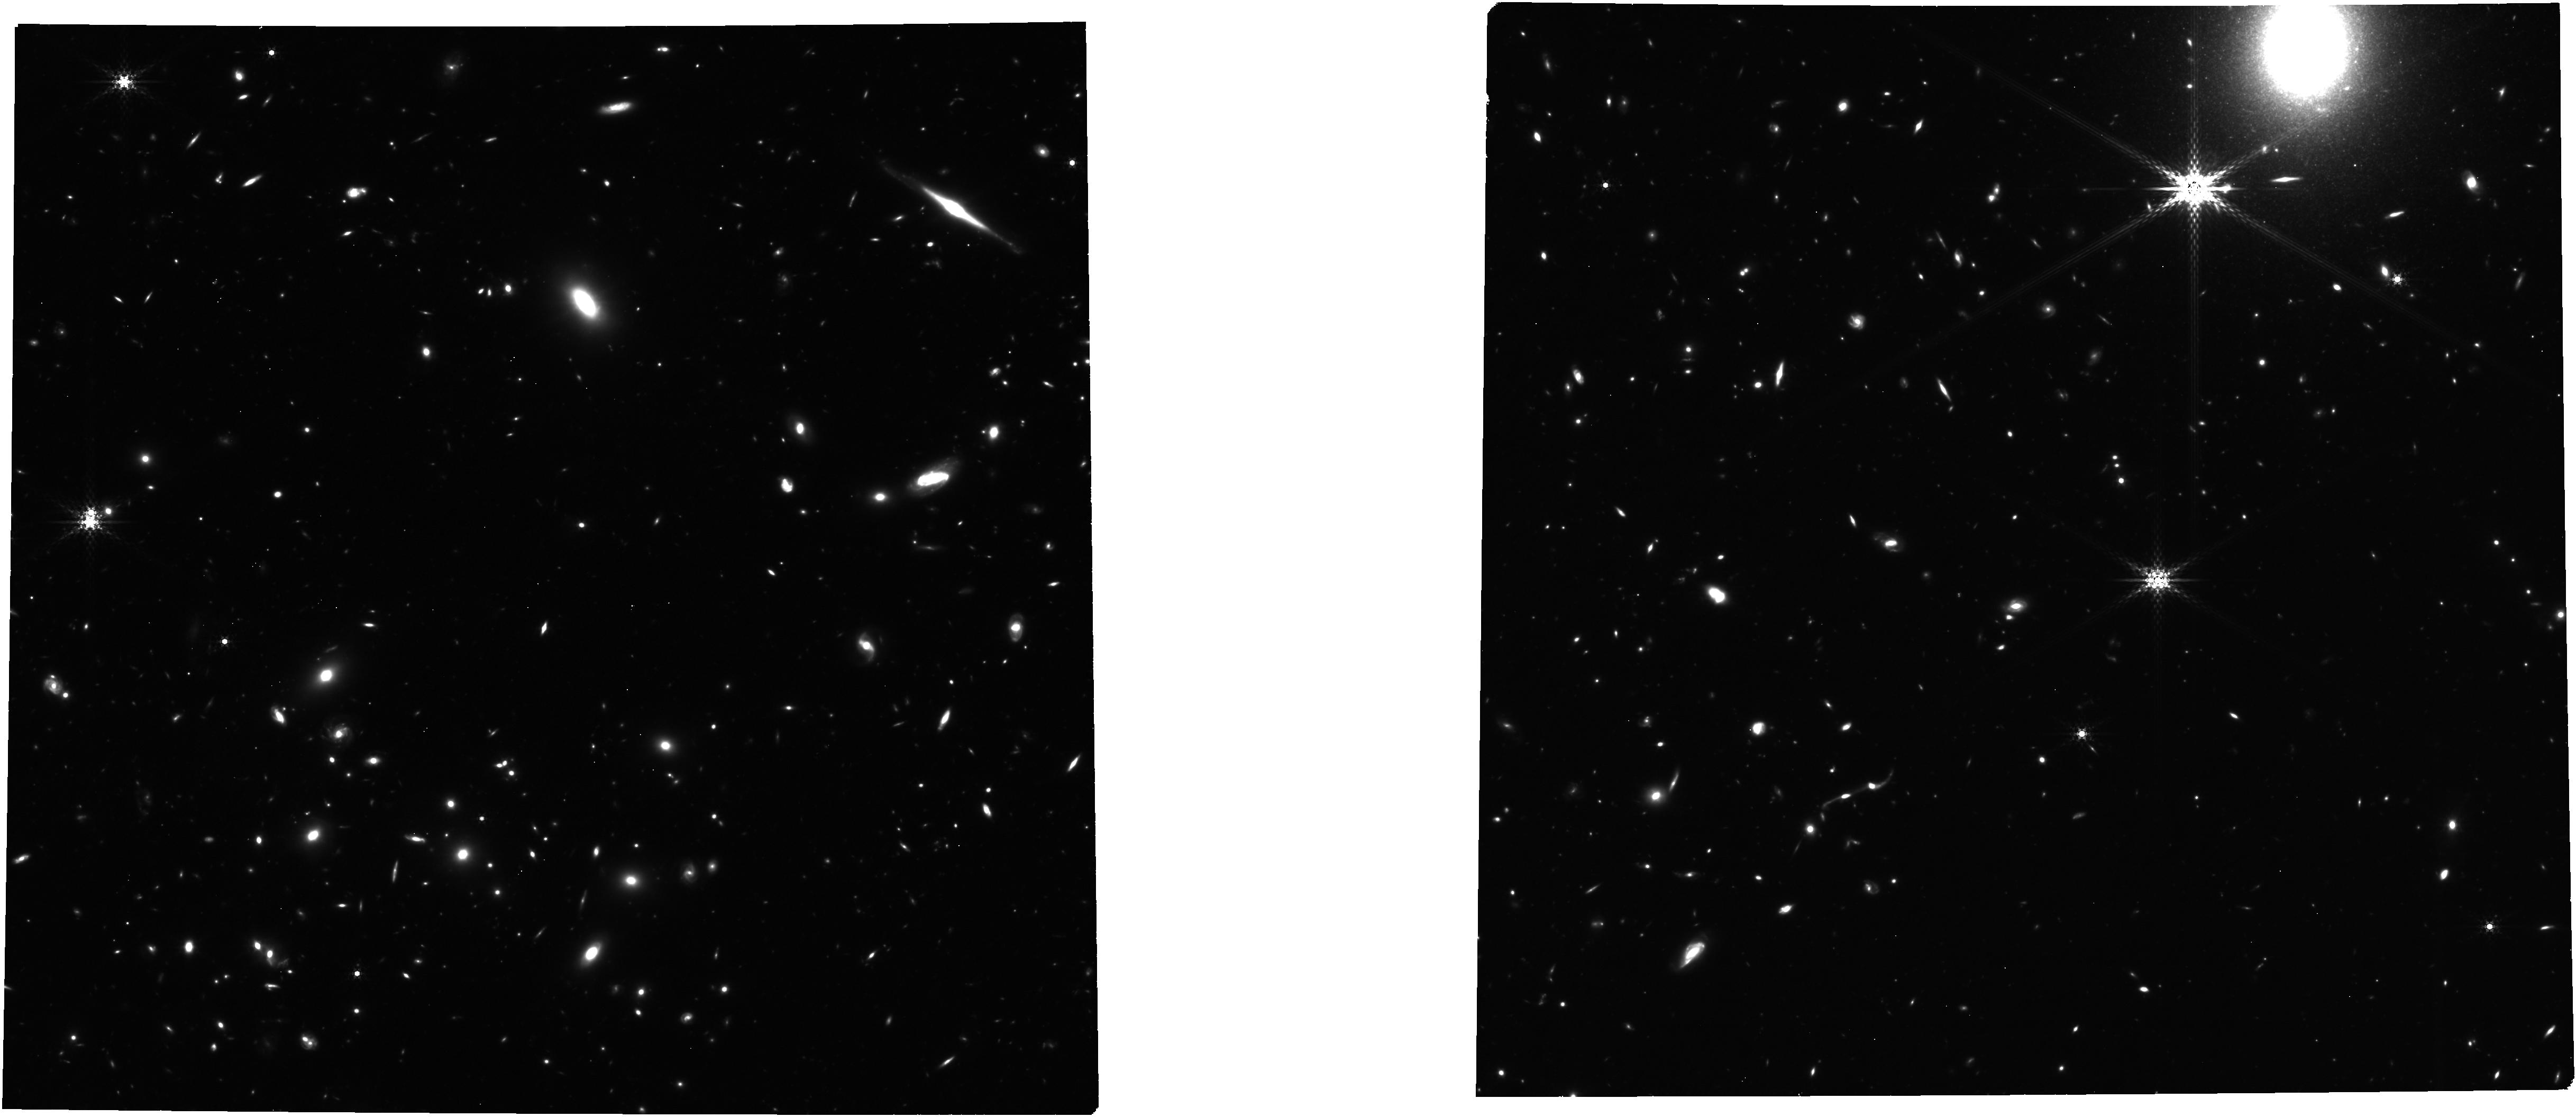
Target: BLUEJAY-MASTER-SOUTH-NEW
Instrument: NIRCAM
Filter: F410M
Exposure: 6.3 h
Observation ID: jw05427-o002_t004_nircam_clear-f410m

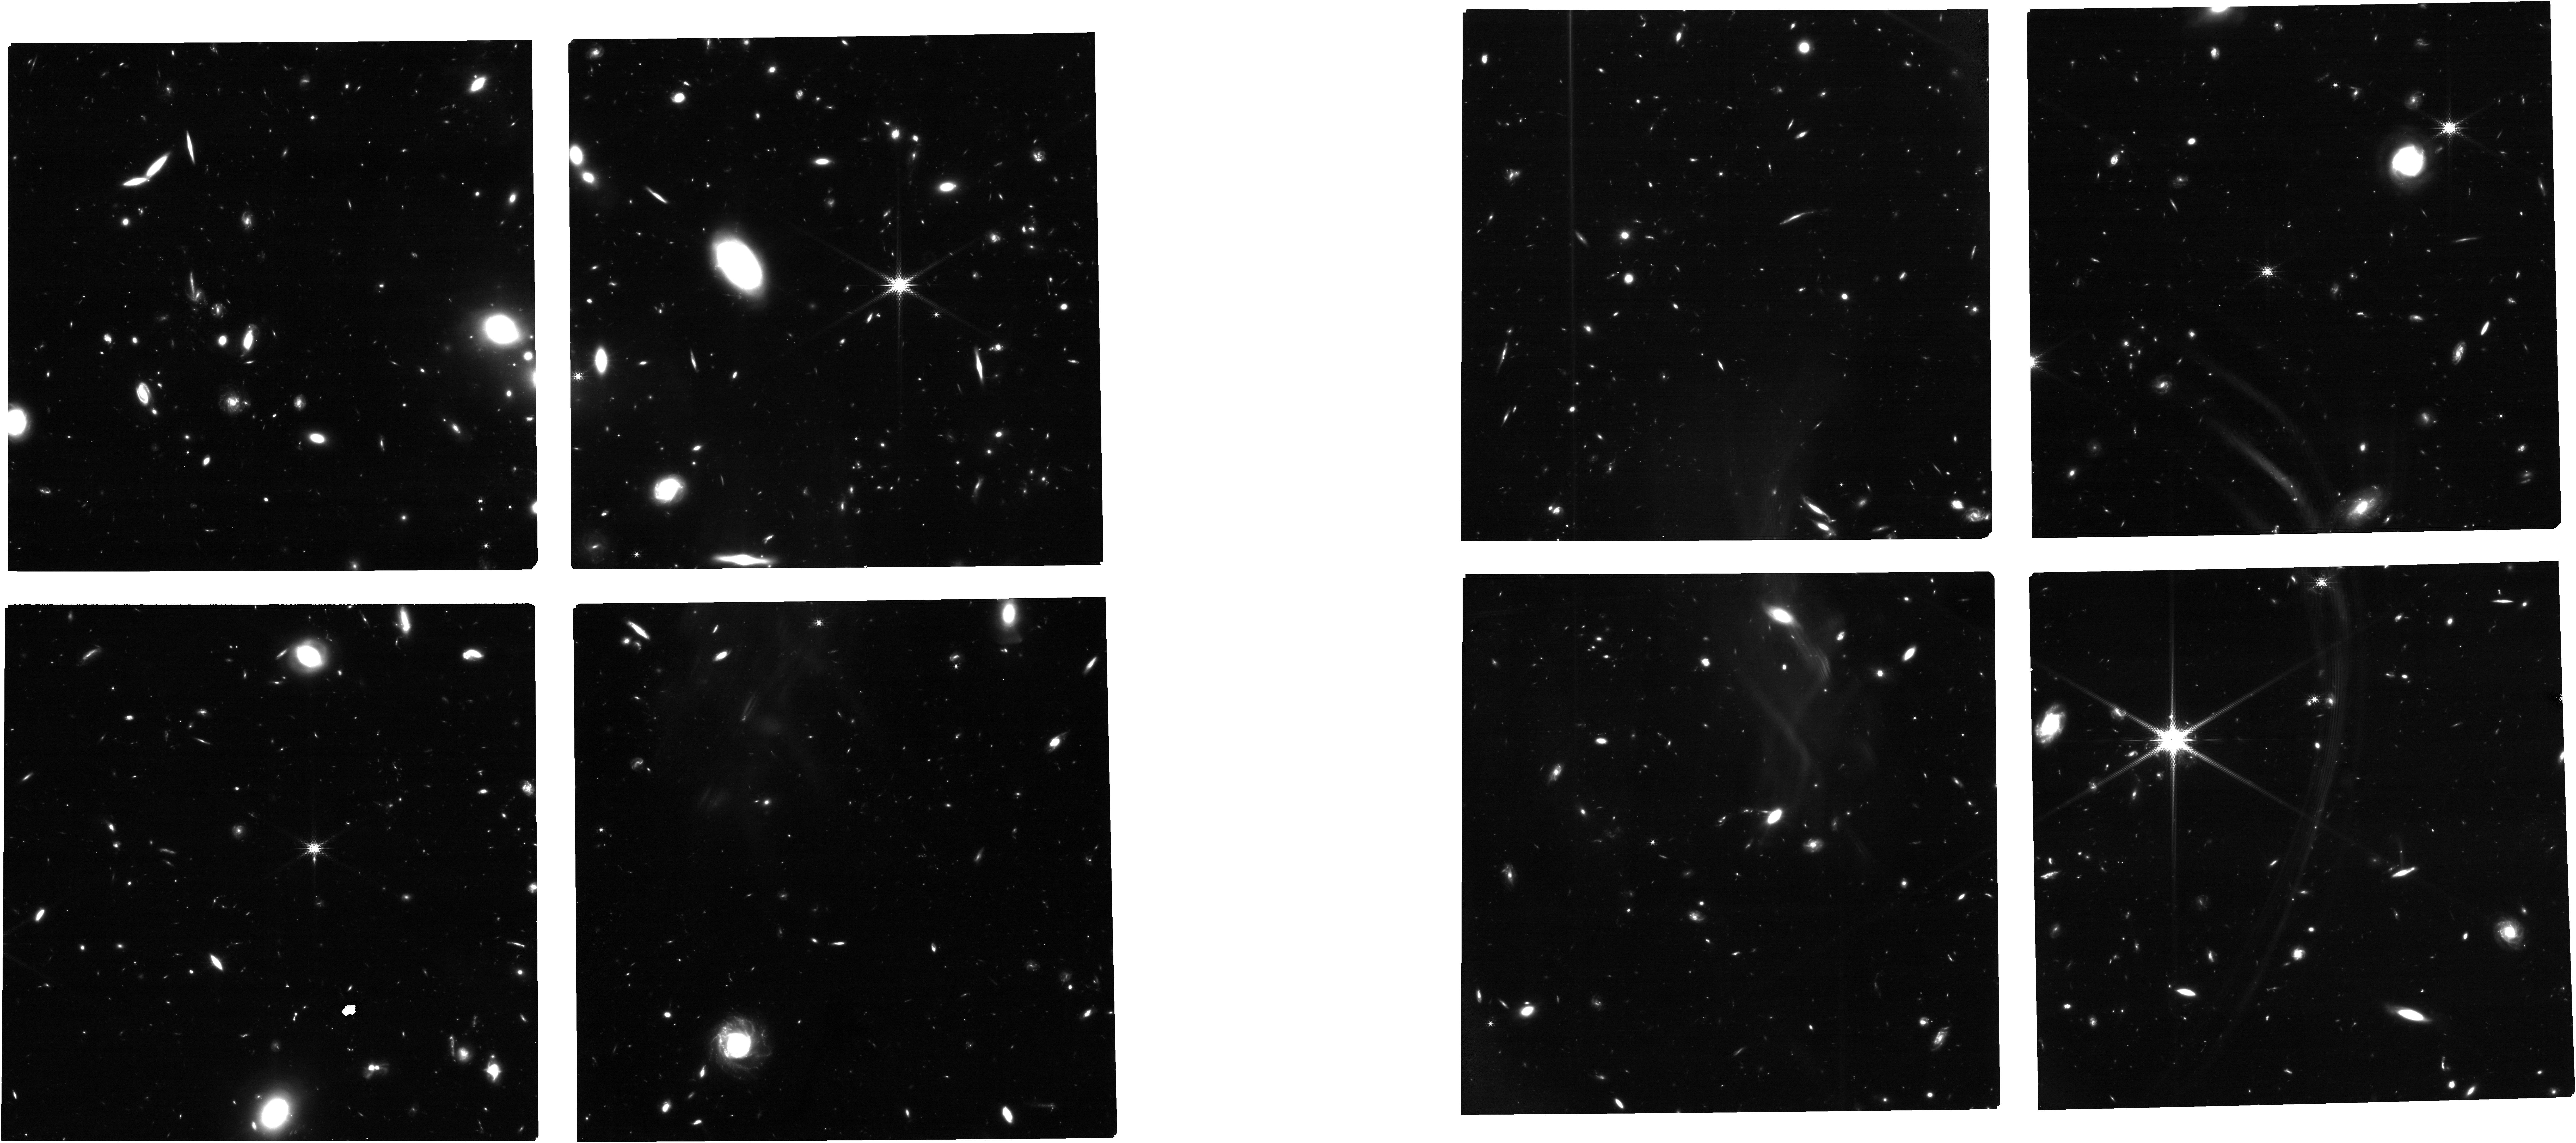
Target: BLUEJAY-MASTER-NORTH-NEW
Instrument: NIRCAM
Filter: F182M
Exposure: 6.3 h
Observation ID: jw05427-o001_t003_nircam_clear-f182m

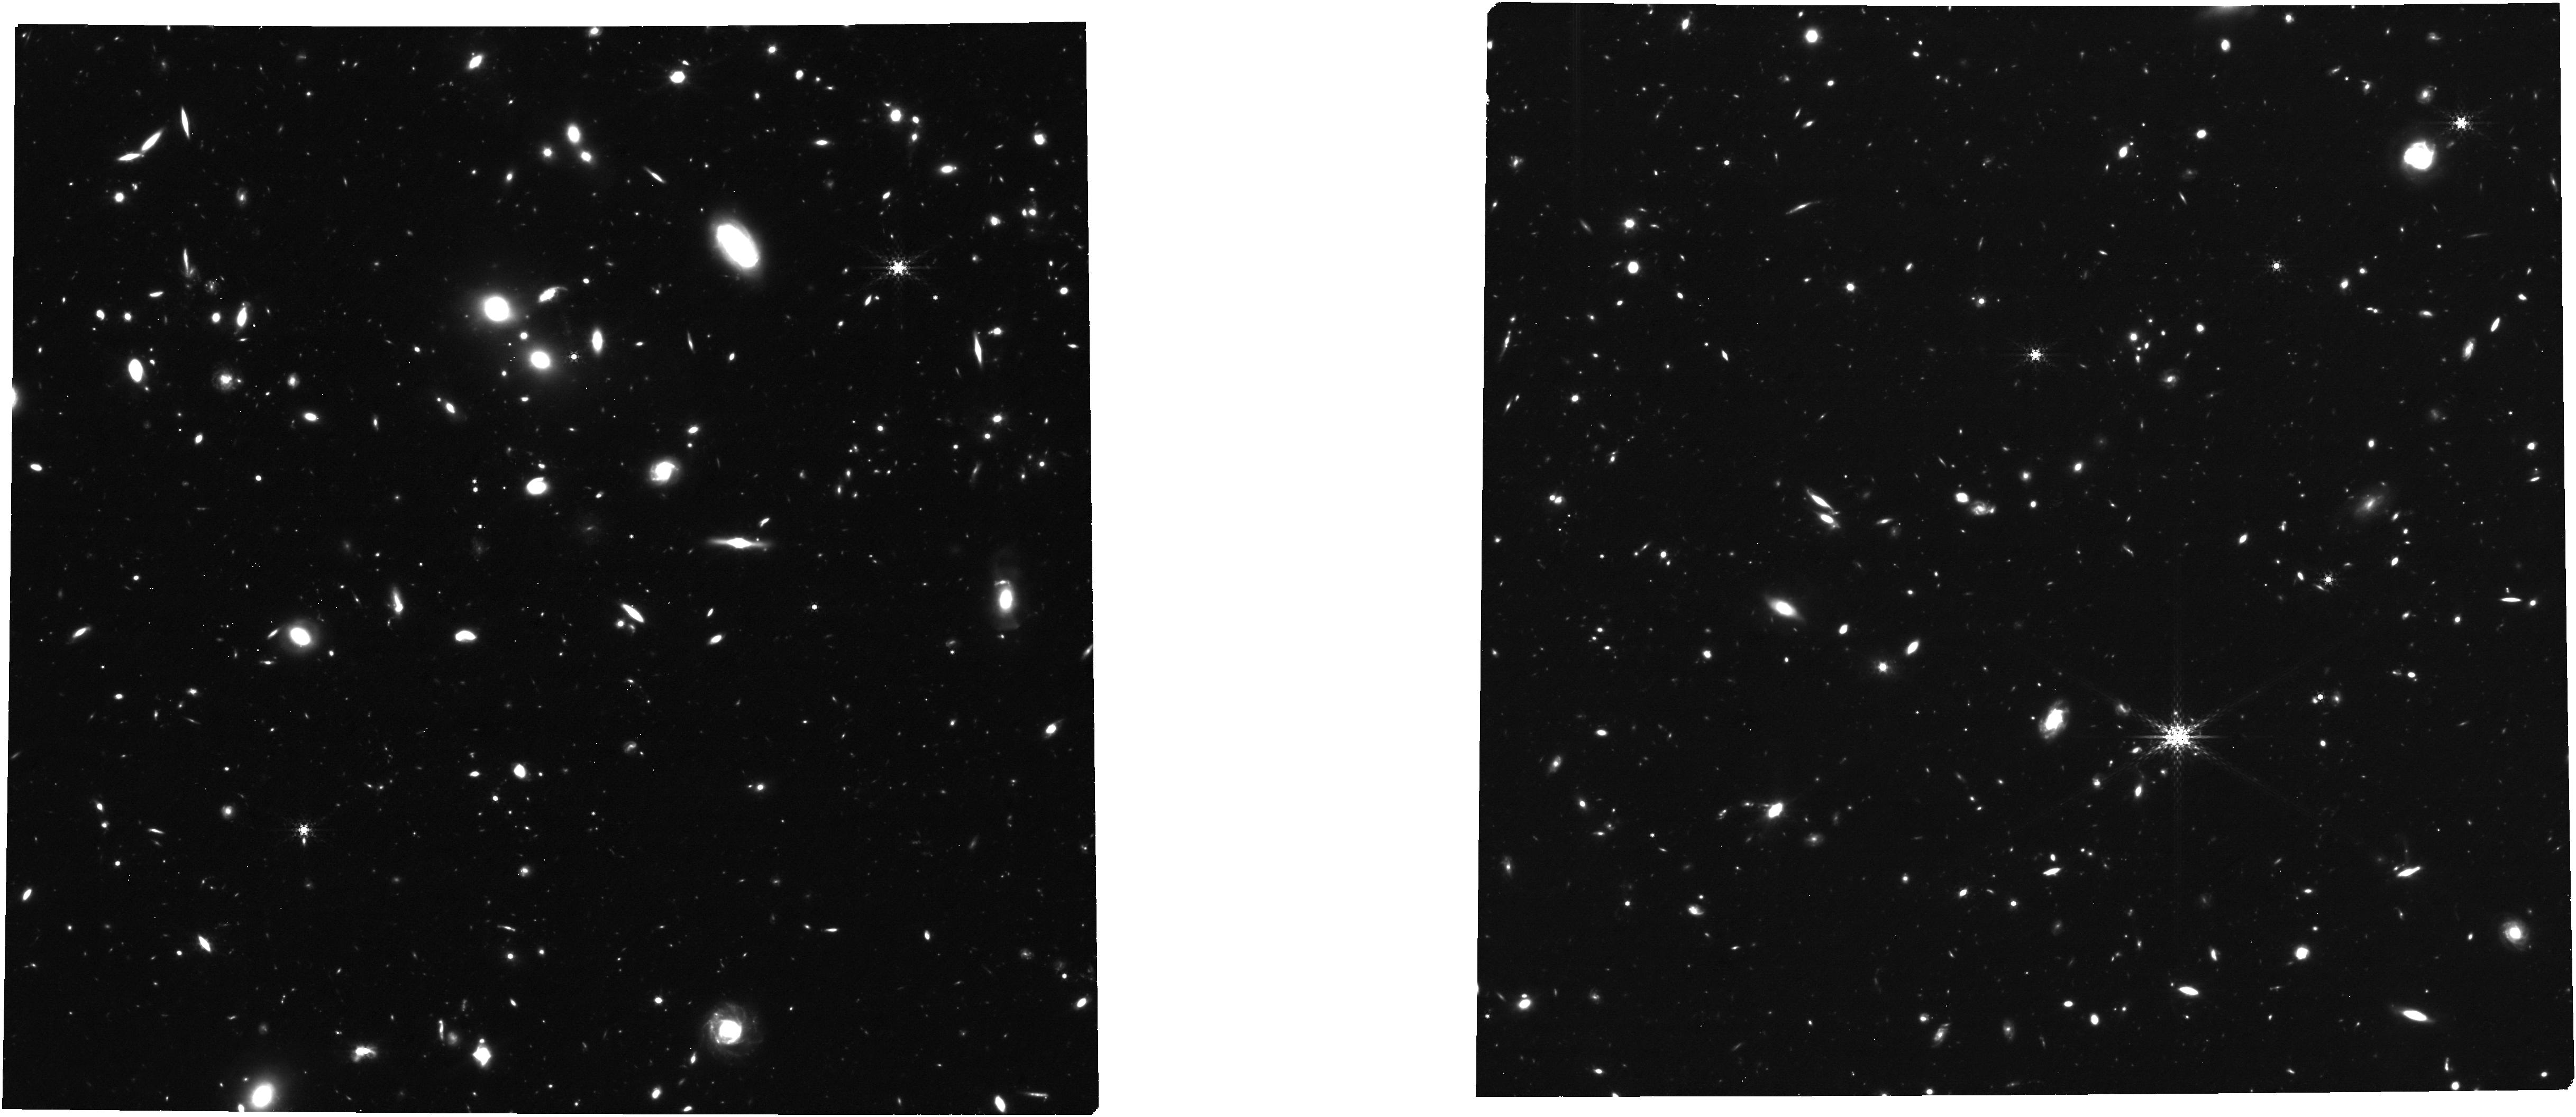
Target: BLUEJAY-MASTER-NORTH-NEW
Instrument: NIRCAM
Filter: F410M
Exposure: 6.3 h
Observation ID: jw05427-o001_t003_nircam_clear-f410m

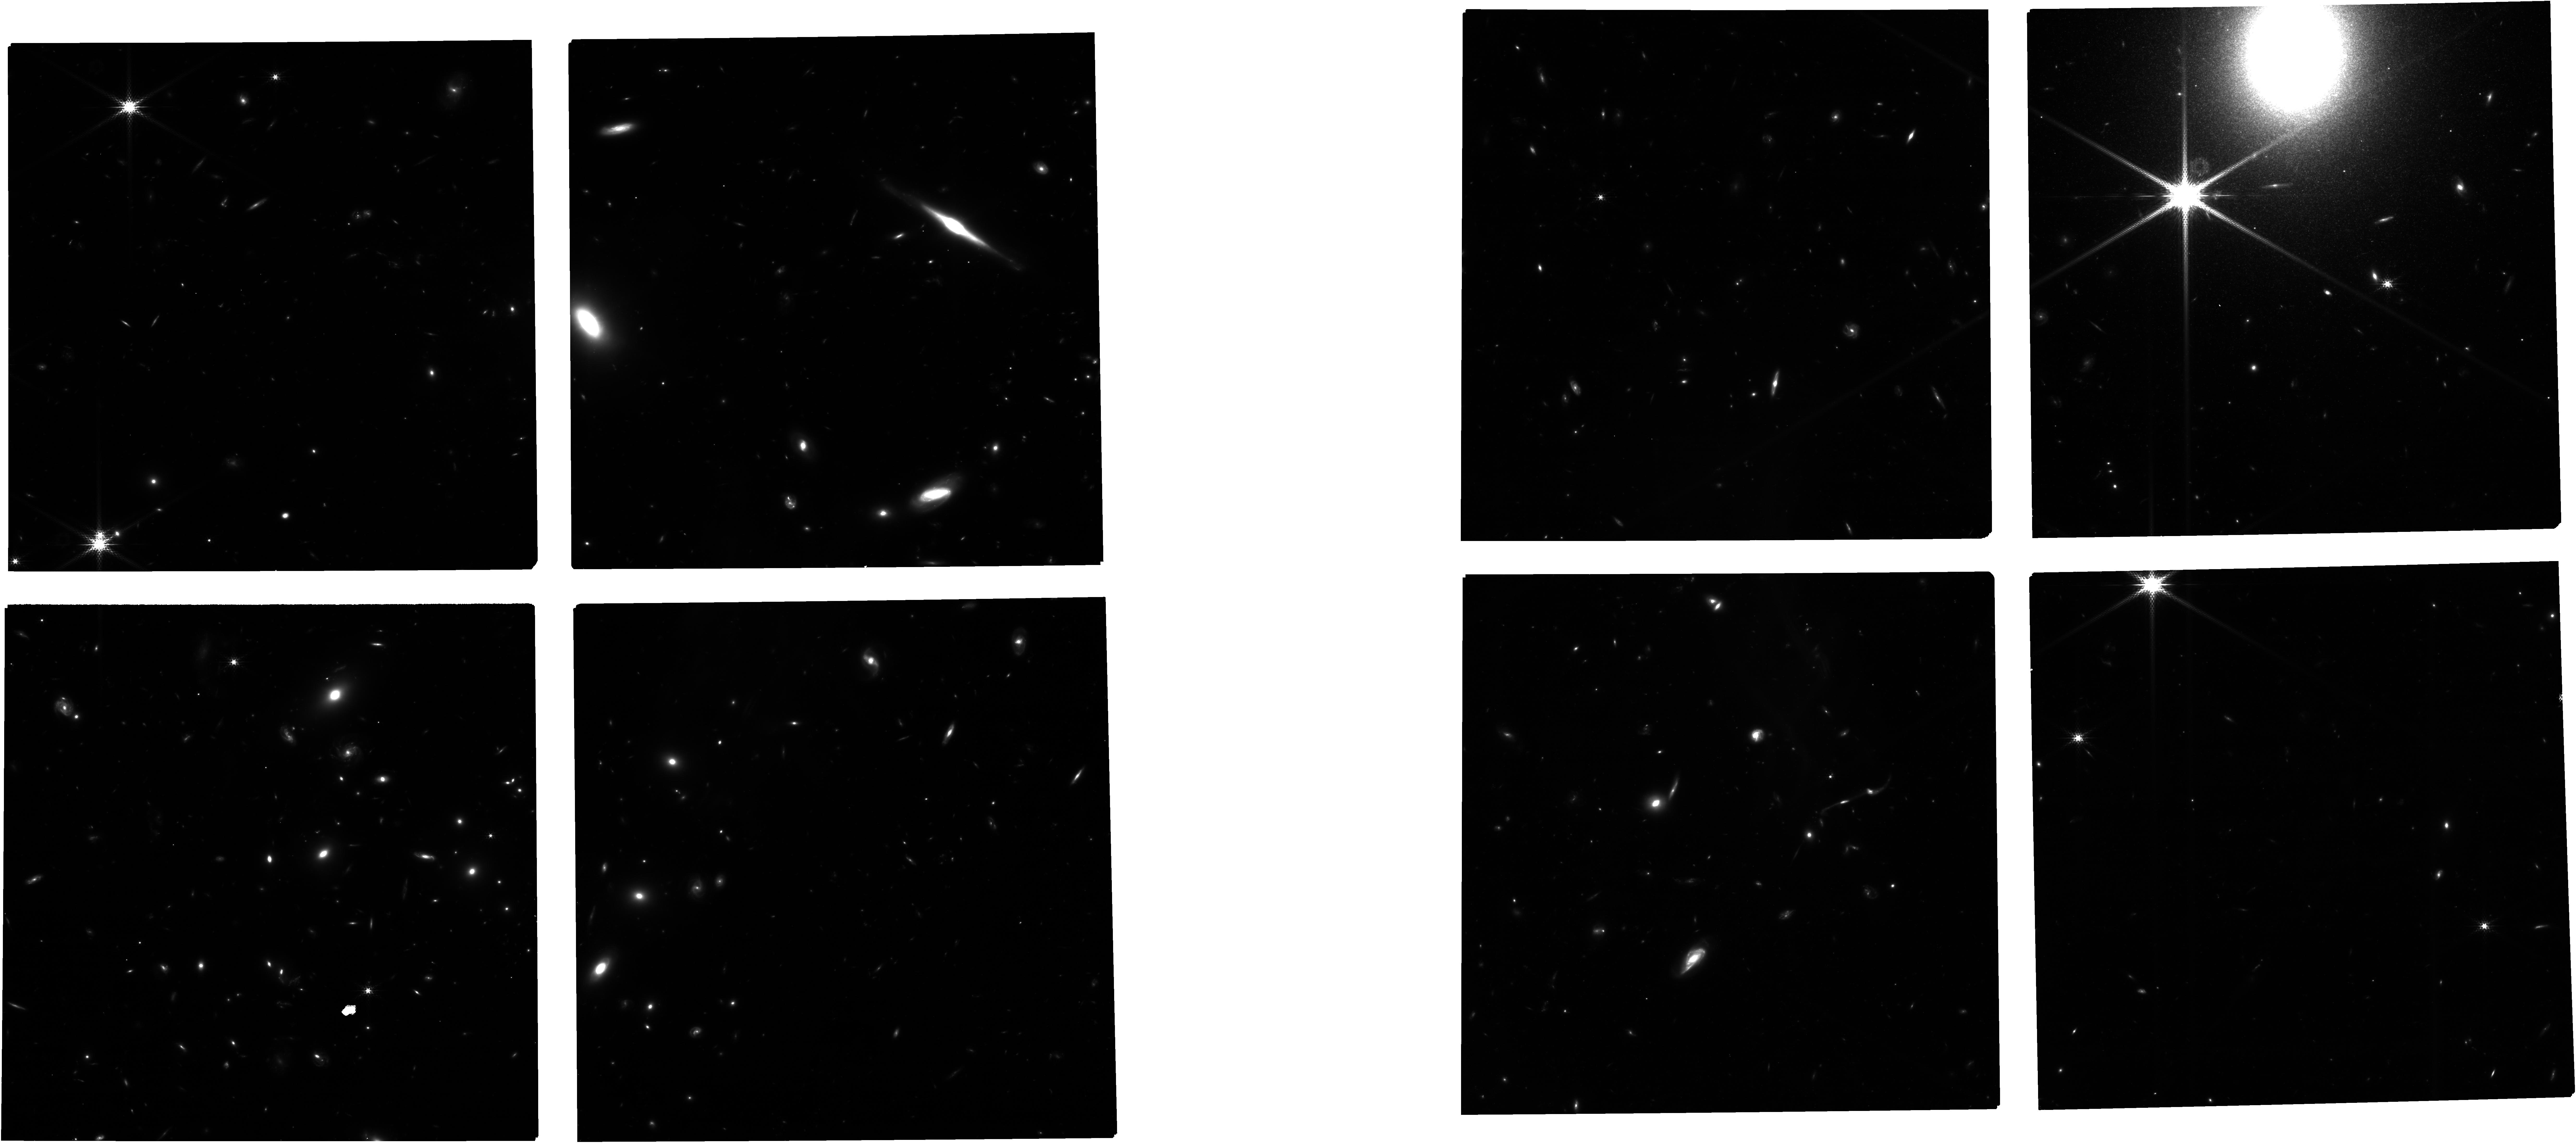
Target: BLUEJAY-MASTER-SOUTH-NEW
Instrument: NIRCAM
Filter: F182M
Exposure: 6.3 h
Observation ID: jw05427-o002_t004_nircam_clear-f182m

Feedback and quenching: separating neutral gas in outflows and galaxies at z~2 (PI: Davies, Rebecca)

AGN activity is considered a key driver of quenching in massive galaxies, but it remains unclear whether this quenching is caused by powerful outflows (ejective feedback), or preventative feedback, or both. This proposal addresses two key questions: Do AGN-driven cool (neutral) outflows remove gas rapidly enough to quench star-formation? And do quenched galaxies truly lack cool gas? It was previously very difficult to detect cool gas in quenching galaxies at z~2, but JWST has driven a major breakthrough, revealing that NaD absorption tracing dusty neutral gas is widespread in massive galaxies at this epoch. Many quenching galaxies show powerful AGN-driven neutral outflows that appear to eject gas much faster than it is converted into stars, and these outflows may be a key mechanism for fast quenching at z~2. However, the R~1000 discovery spectra do not have sufficient resolution to separate neutral gas in the interstellar medium from that in outflows. This program will add R~2700 observations to the existing R~1000 data for a mass-selected sample of 141 galaxies at 1.7<z<3.5, using the G235H grating to spectrally resolve the gas kinematics in both the NaD and Halpha lines. We will investigate how neutral gas reservoirs vary with time since quenching, enabling us to differentiate between potential quenching scenarios. We will also perform the first direct comparison of neutral (NaD) and ionized (Halpha) outflow properties for a statistical sample of galaxies at z~2, providing crucial insights into multiphase outflow mass budgets. This program will significantly improve our understanding of outflows and the mechanisms driving galaxy quenching at cosmic noon.